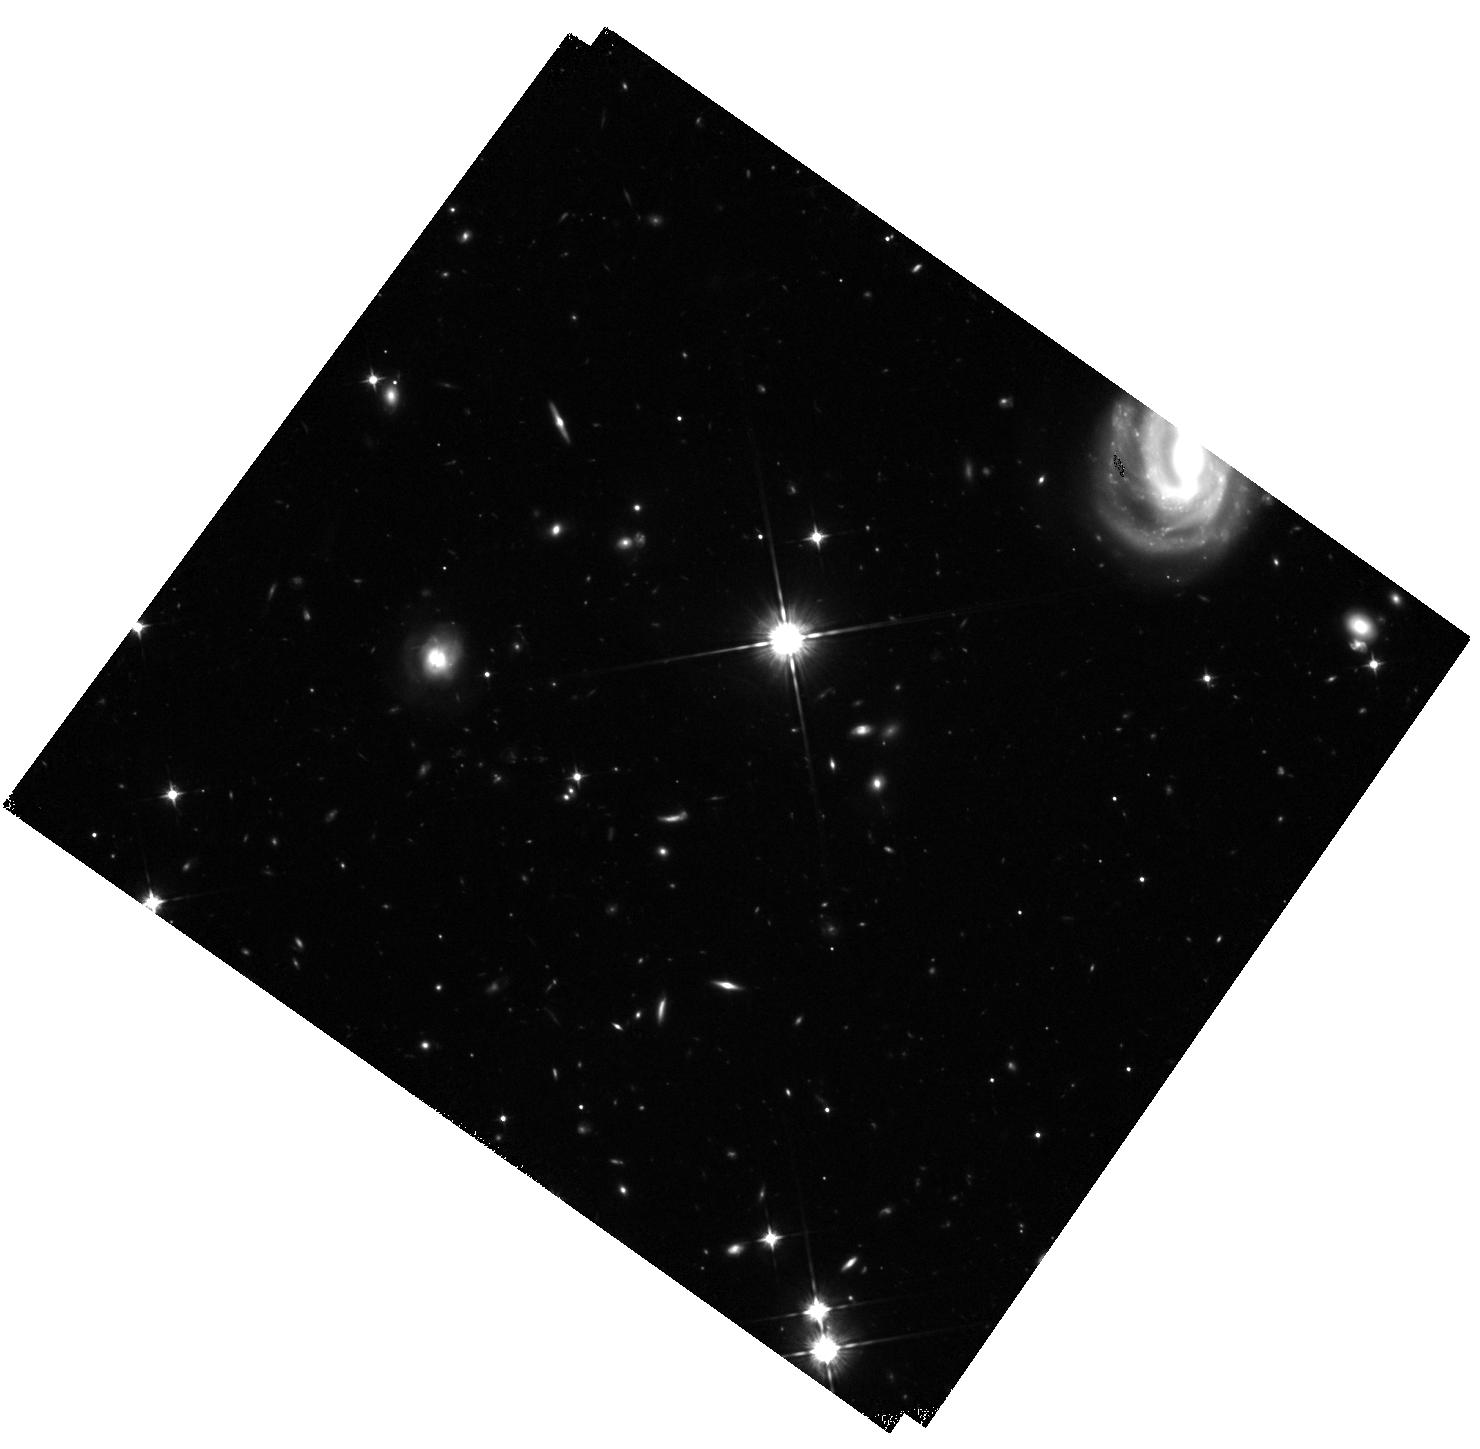
Target: MACSJ0717.5+3745-HFFPAR. Instrument: WFC3/IR. Filter: F105W. Exposure: 1.6 h. Observation ID: hst_13498_b9_wfc3_ir_f105w_ic8mb9

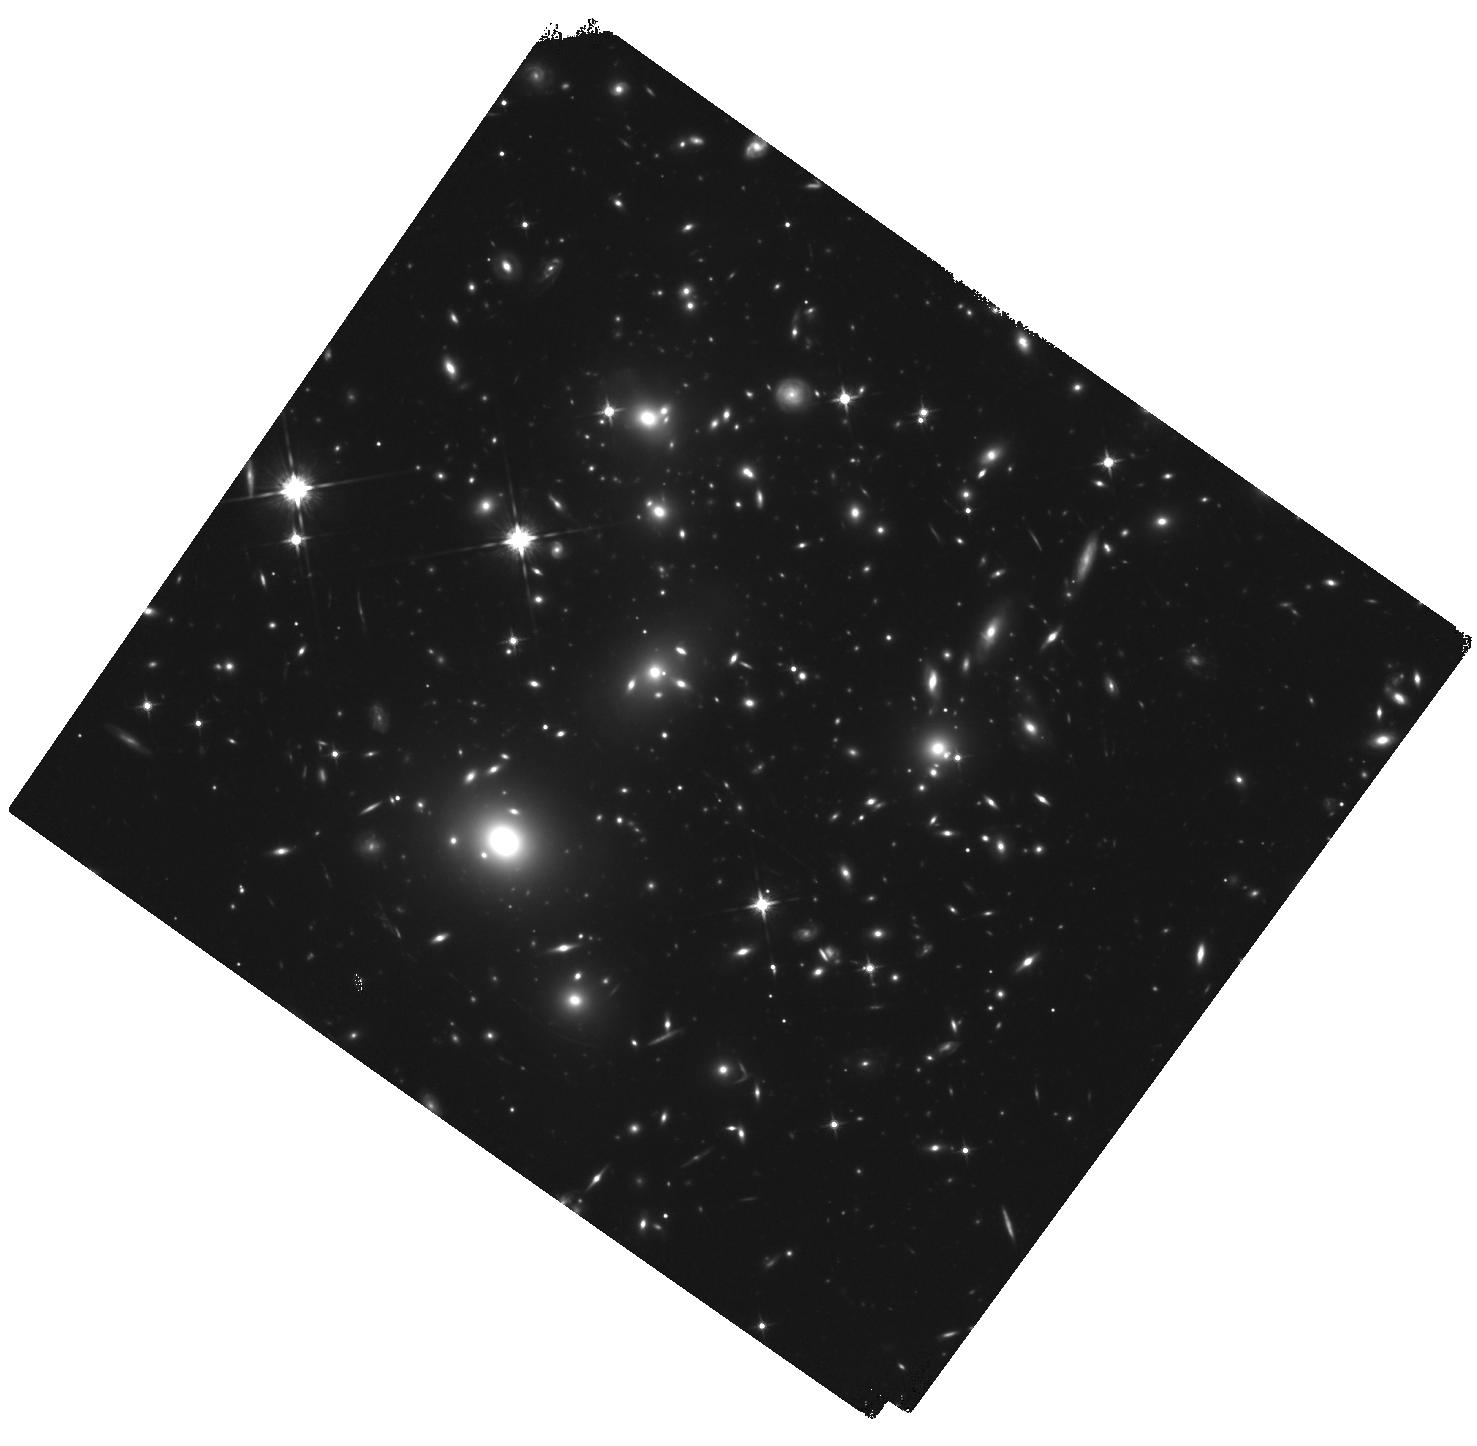
Target: MACSJ0717.5+3745. Instrument: WFC3/IR. Filter: F125W. Exposure: 1.5 h. Observation ID: hst_13498_40_wfc3_ir_f125w_ic8m40

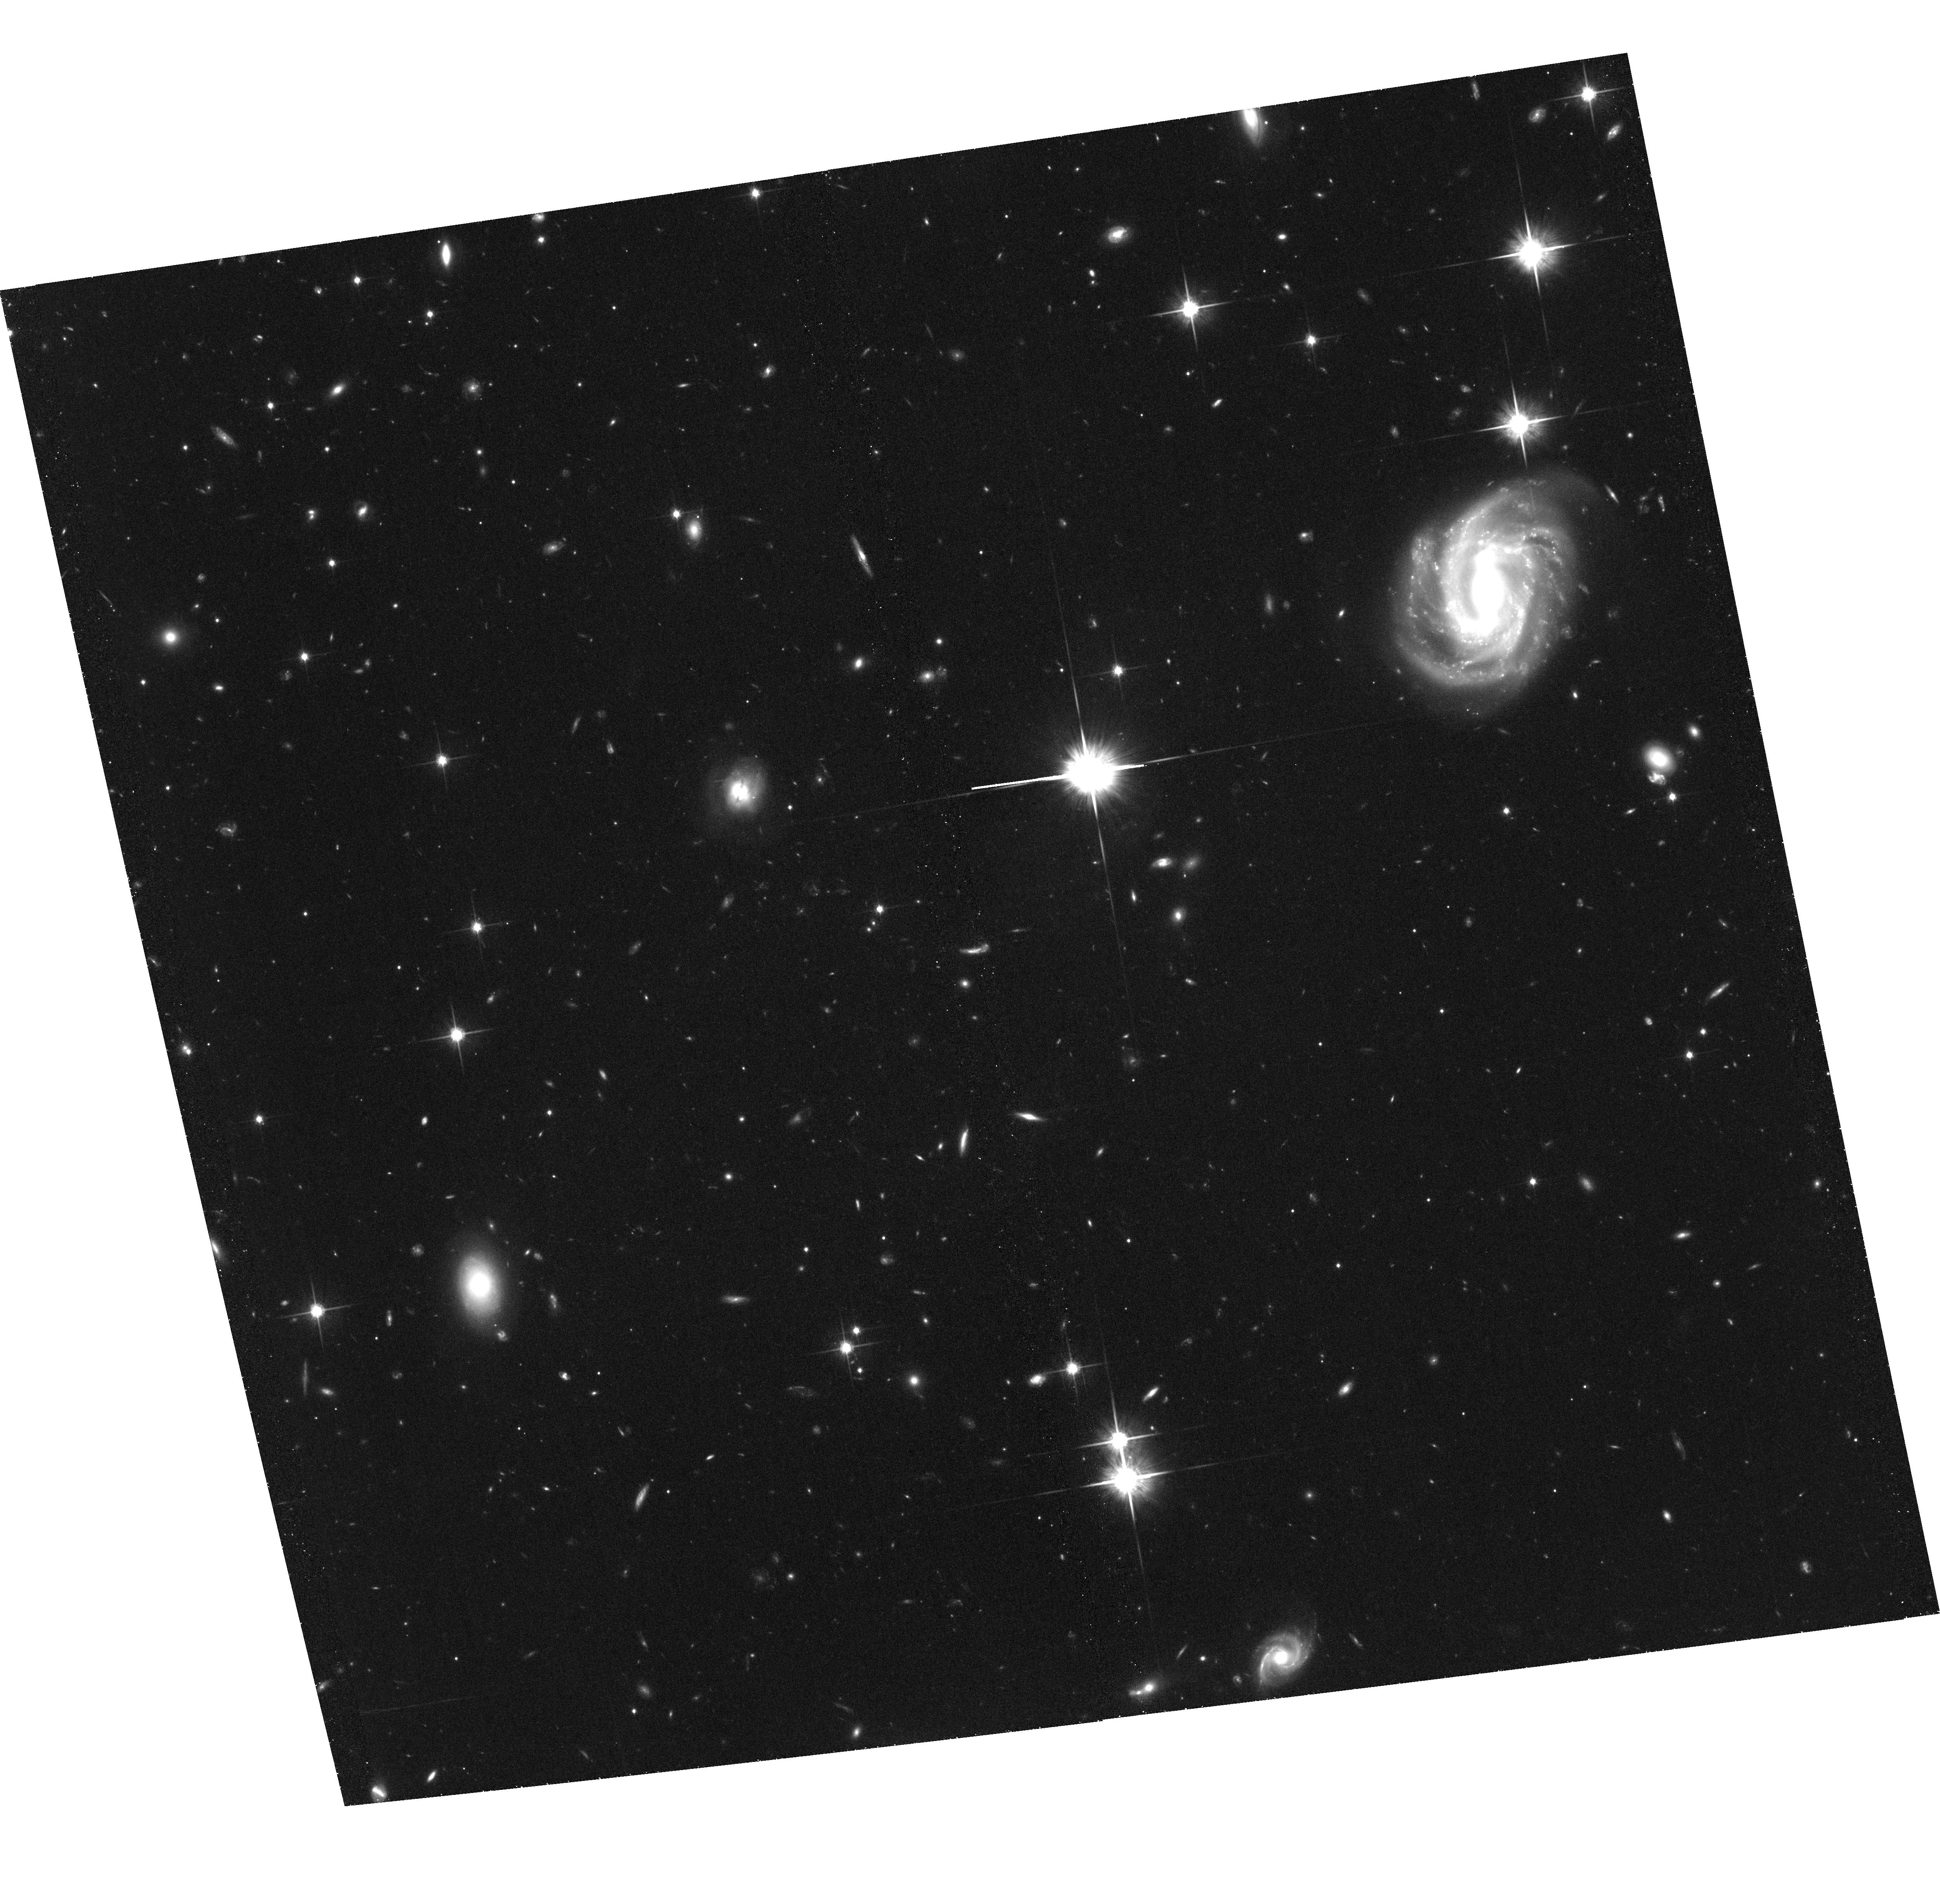
Target: MACSJ0717.5+3745-HFFPAR. Instrument: ACS/WFC. Filter: F814W. Exposure: 1.4 h. Observation ID: hst_13498_40_acs_wfc_f814w_jc8m40

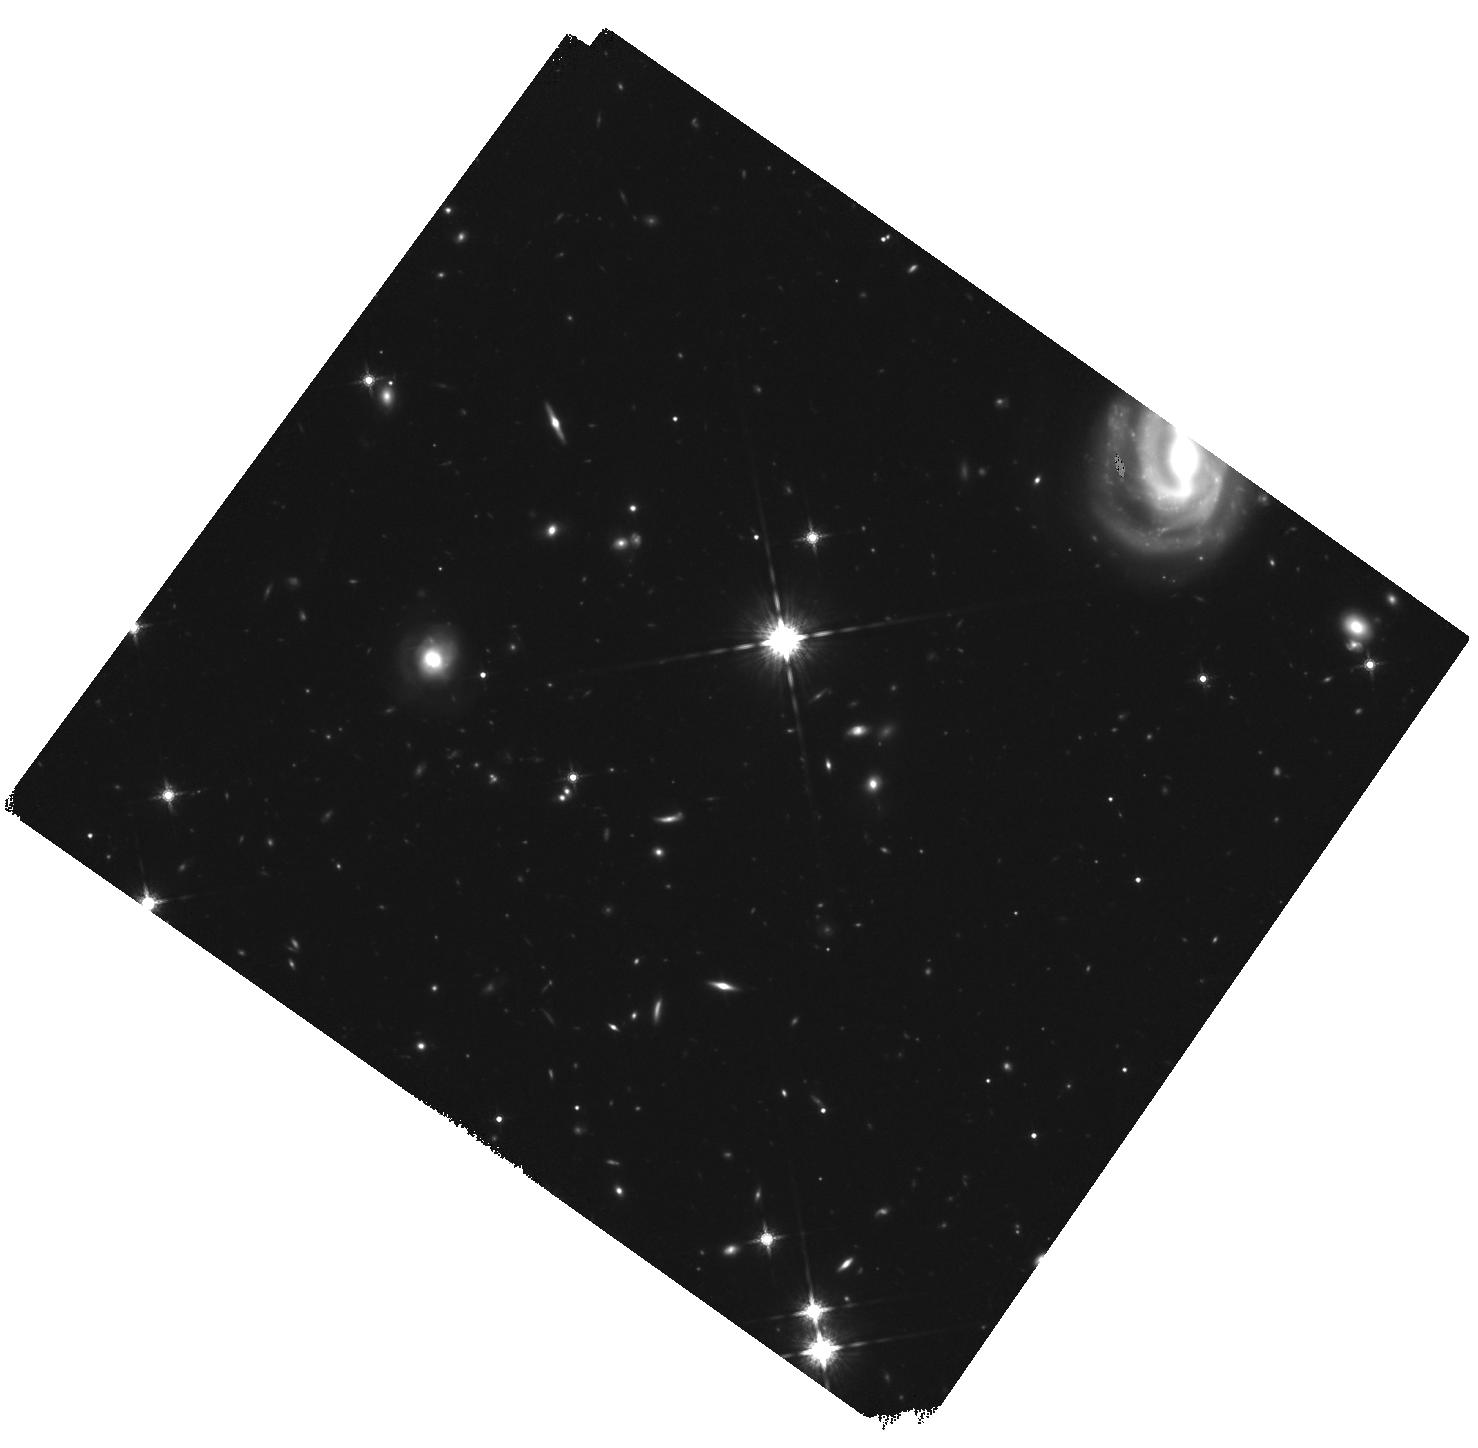
Target: MACSJ0717.5+3745-HFFPAR. Instrument: WFC3/IR. Filter: F160W. Exposure: 1.6 h. Observation ID: hst_13498_01_wfc3_ir_f160w_ic8m01

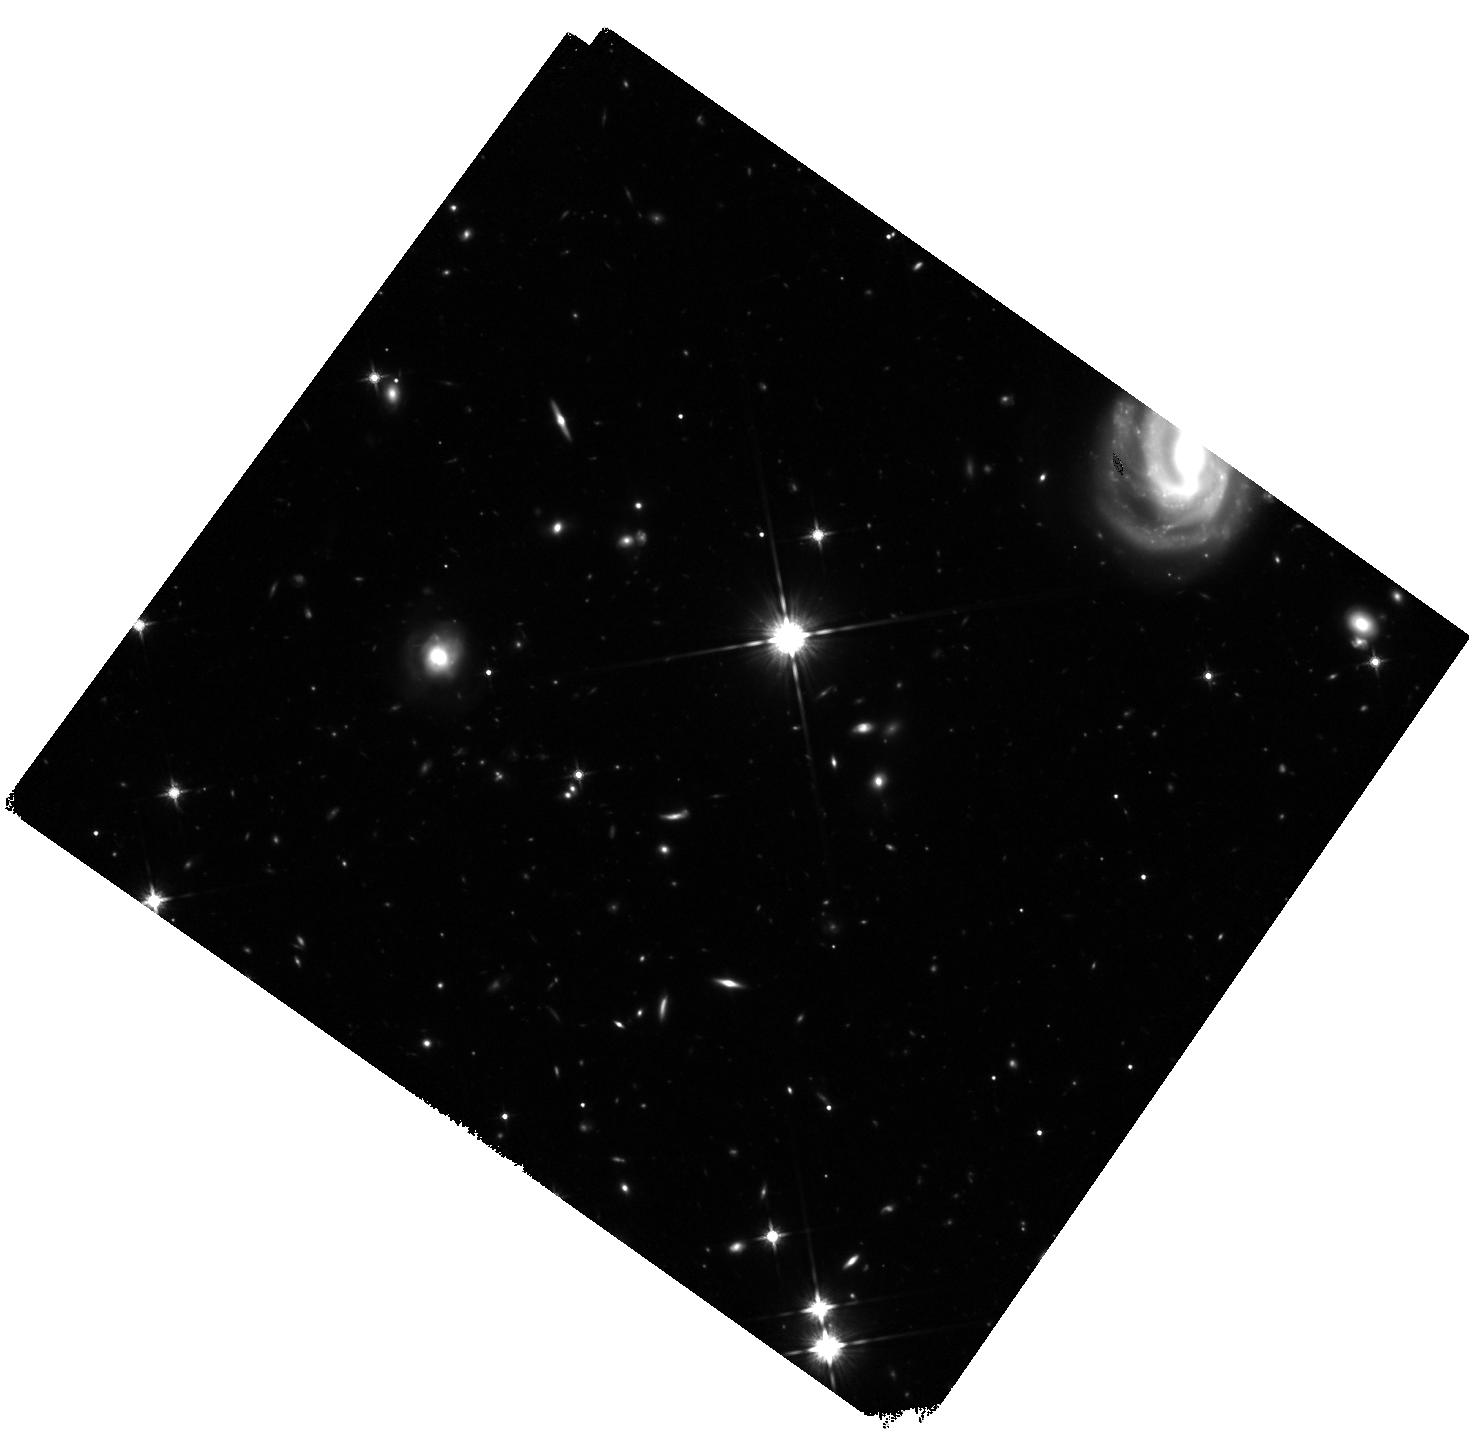
Target: MACSJ0717.5+3745-HFFPAR. Instrument: WFC3/IR. Filter: F140W. Exposure: 1.5 h. Observation ID: hst_13498_a1_wfc3_ir_f140w_ic8ma1

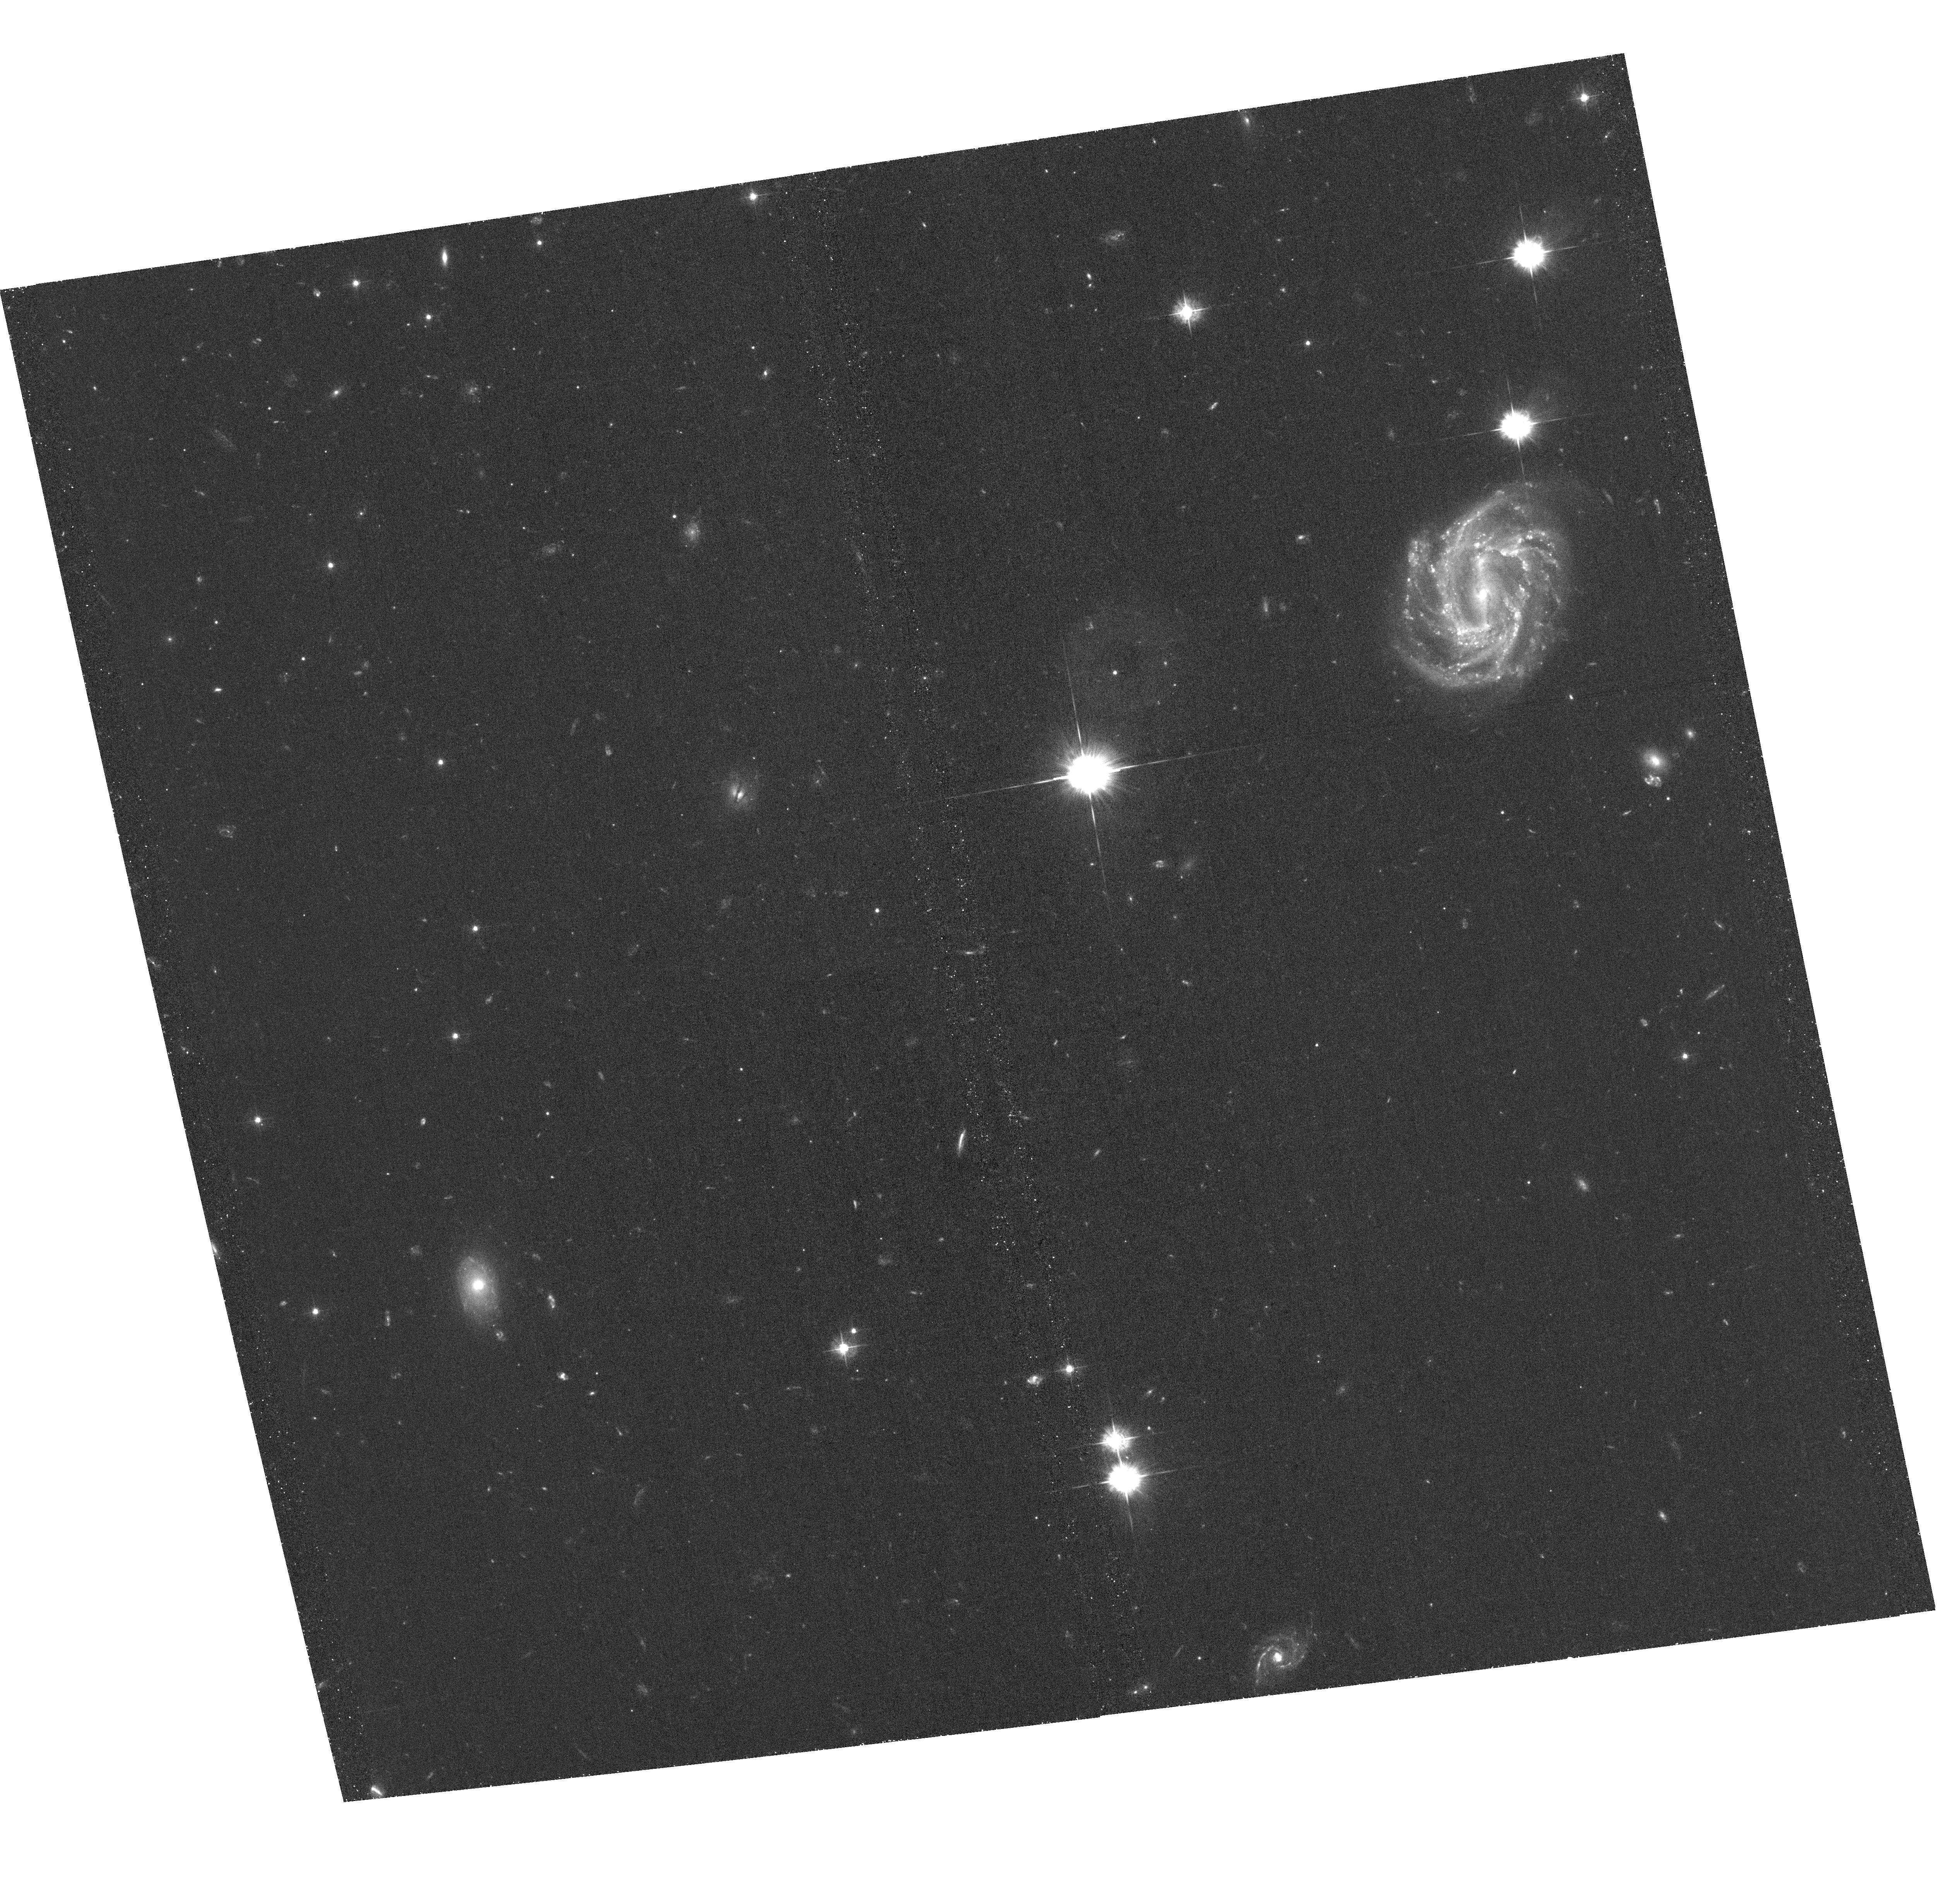
Target: MACSJ0717.5+3745-HFFPAR. Instrument: ACS/WFC. Filter: F435W. Exposure: 1.4 h. Observation ID: hst_13498_91_acs_wfc_f435w_jc8m91

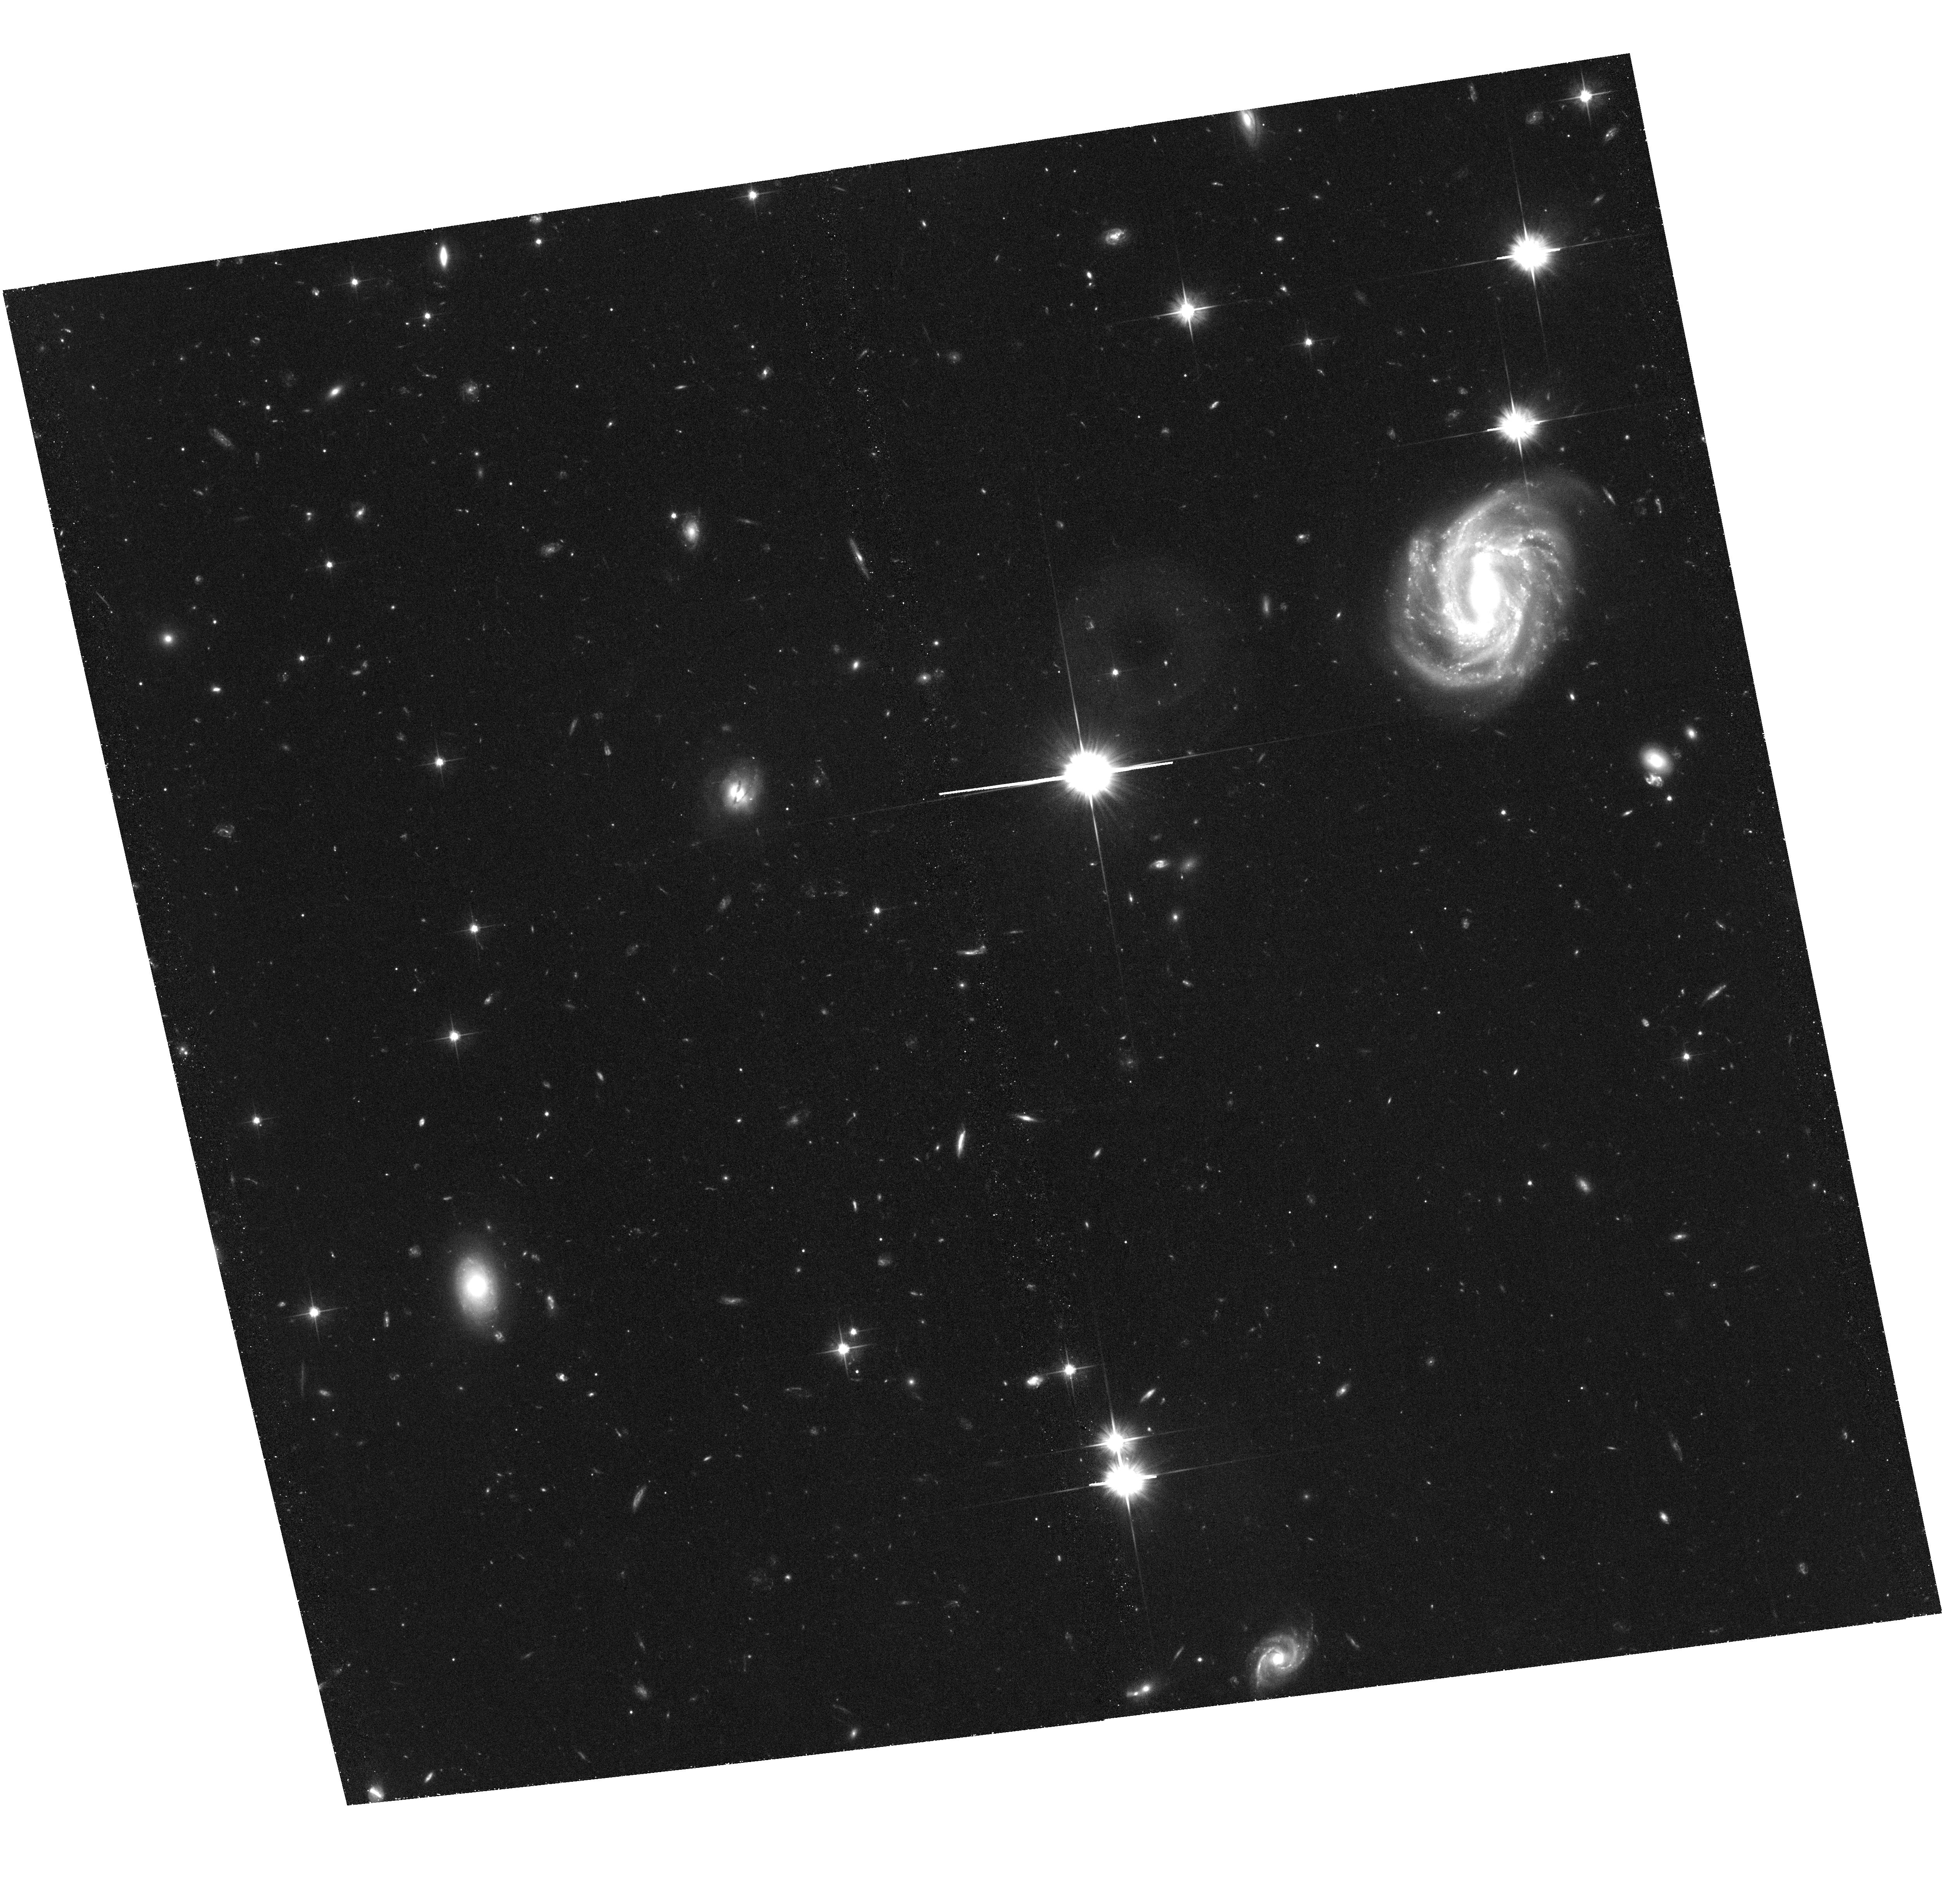
Target: MACSJ0717.5+3745-HFFPAR. Instrument: ACS/WFC. Filter: F606W. Exposure: 1.4 h. Observation ID: hst_13498_82_acs_wfc_f606w_jc8m82

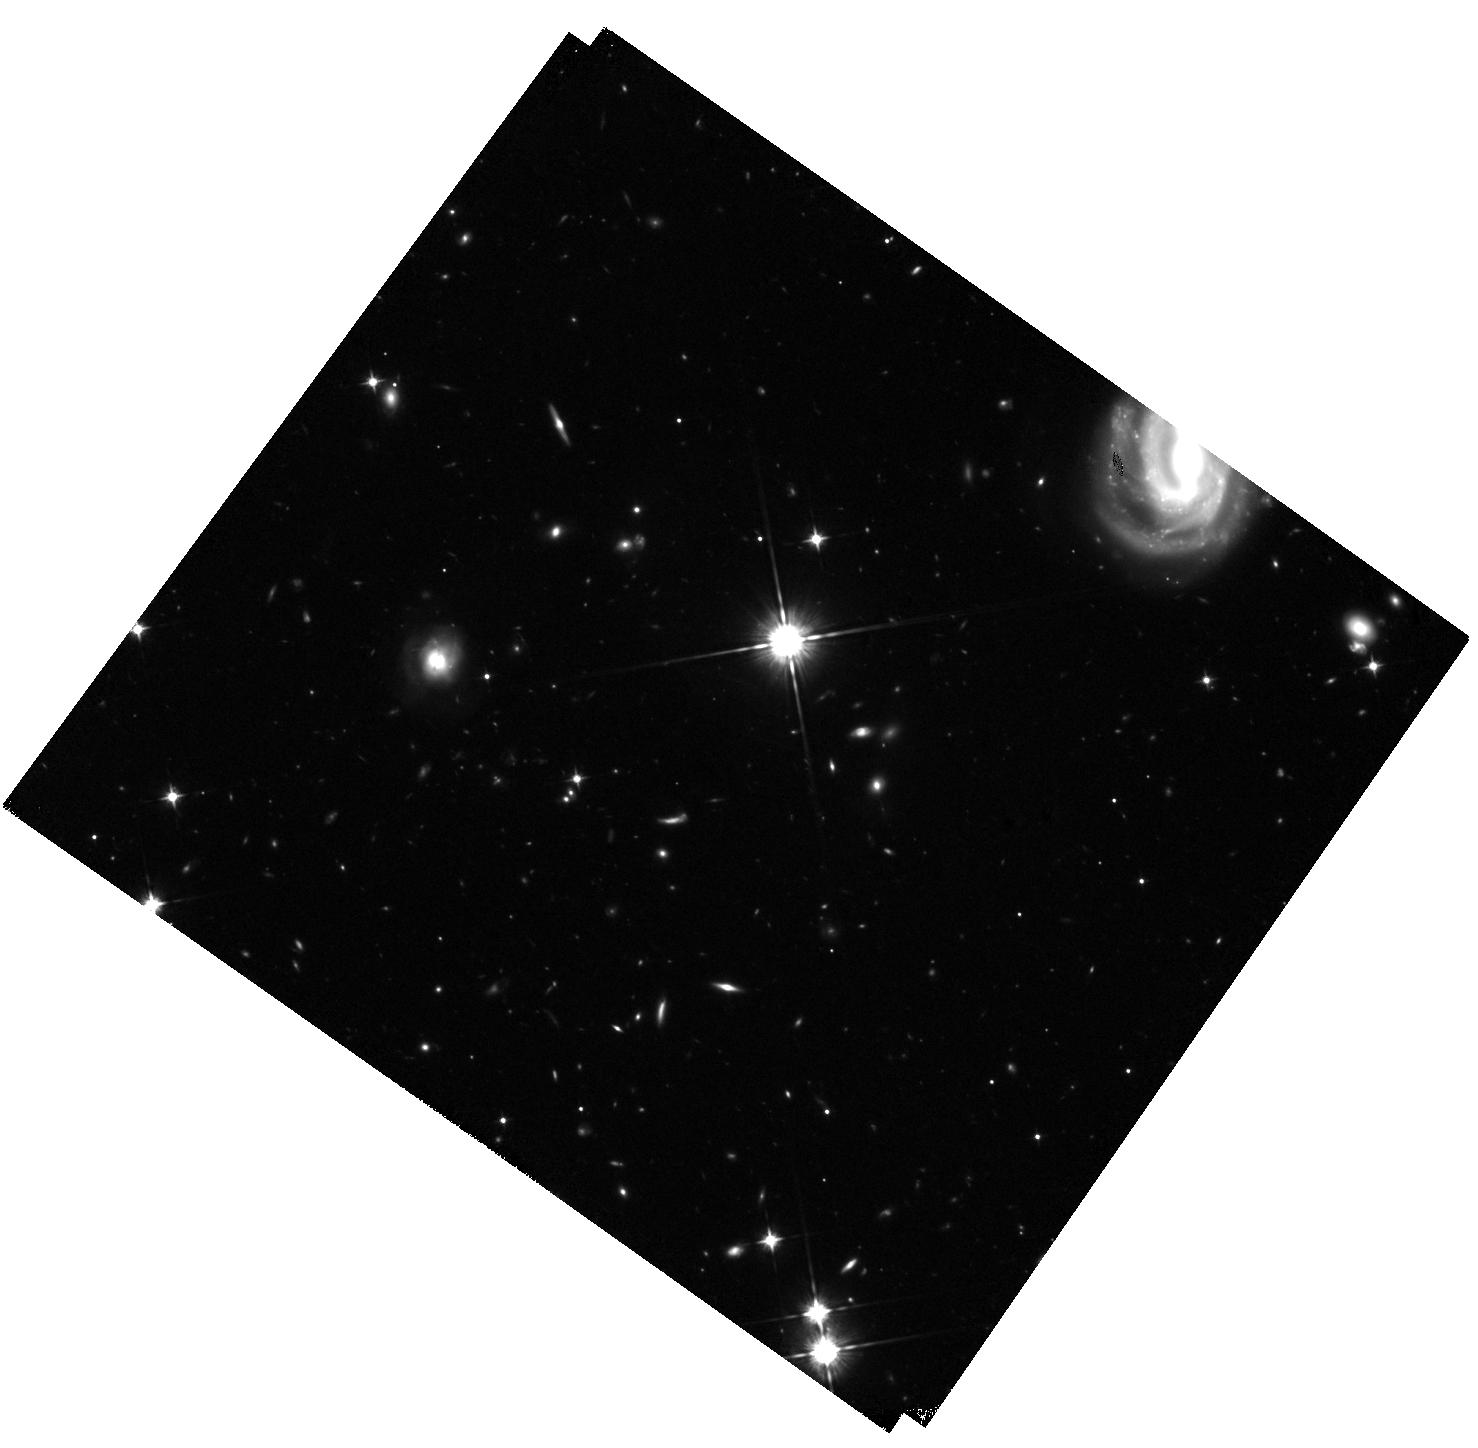
Target: MACSJ0717.5+3745-HFFPAR. Instrument: WFC3/IR. Filter: F105W. Exposure: 1.6 h. Observation ID: hst_13498_b4_wfc3_ir_f105w_ic8mb4

HST Frontier Fields - Observations of MACSJ0717.5+3745 (PI: Lotz, Jennifer)

Using Director's Discretionary (DD) observing time, HST will undertake a revolutionary deep field observing program to peer deeper into the Universe than ever before and provide a first glimpse of JWST's universe. These Frontier Fields will combine the power of HST with the natural gravitational telescopes of high-magnification clusters of galaxies to produce the second-deepest observations of blank fields and the deepest observations of clusters and their lensed galaxies ever obtained. The primary science goals of the HST FF are (1) to reveal z~5-10 galaxy populations ~10-50 times intrinsically fainter than any presently known; (2) to solidify our understanding of the stellar masses and star-formation histories of galaxies at the earliest times; (3) provide the first statistically meaningful morphological characterization of z>5 galaxies; and (4) to find z>8 galaxies magnified sufficiently for spectroscopic followup and internal structure studies. Six strong-lensing clusters -- Abell 2744, MACSJ0416.1-2403, MACSJ0717.5+3745, MACSJ1149.5+22, RXCJ2248.7-4431, and Abell 370 -- will be targeted with coordinated parallels of adjacent blank fields with ACS/WFC and WFC3/IR cameras. Observations for the first four cluster/blank field pairs will be obtained in HST Cycles 21 and 22, with two additional pairs to follow in Cycle 23 pending results of the initial observations. HST imaging will reach 5sigma depths of 28.7-29th AB magnitude for a point source in ACS F435W, F606W, F814W, WFC3/IR F105W, F125W, F140W, and F160W, at 140 total orbits per field. All data for this observing program will be nonproprietary and available immediately upon entry into the Mikulski Archive for Space Telescopes. STScI will release fully calibrated high-level science products ready for scientific analysis by the astronomical community shortly after the raw data are obtained